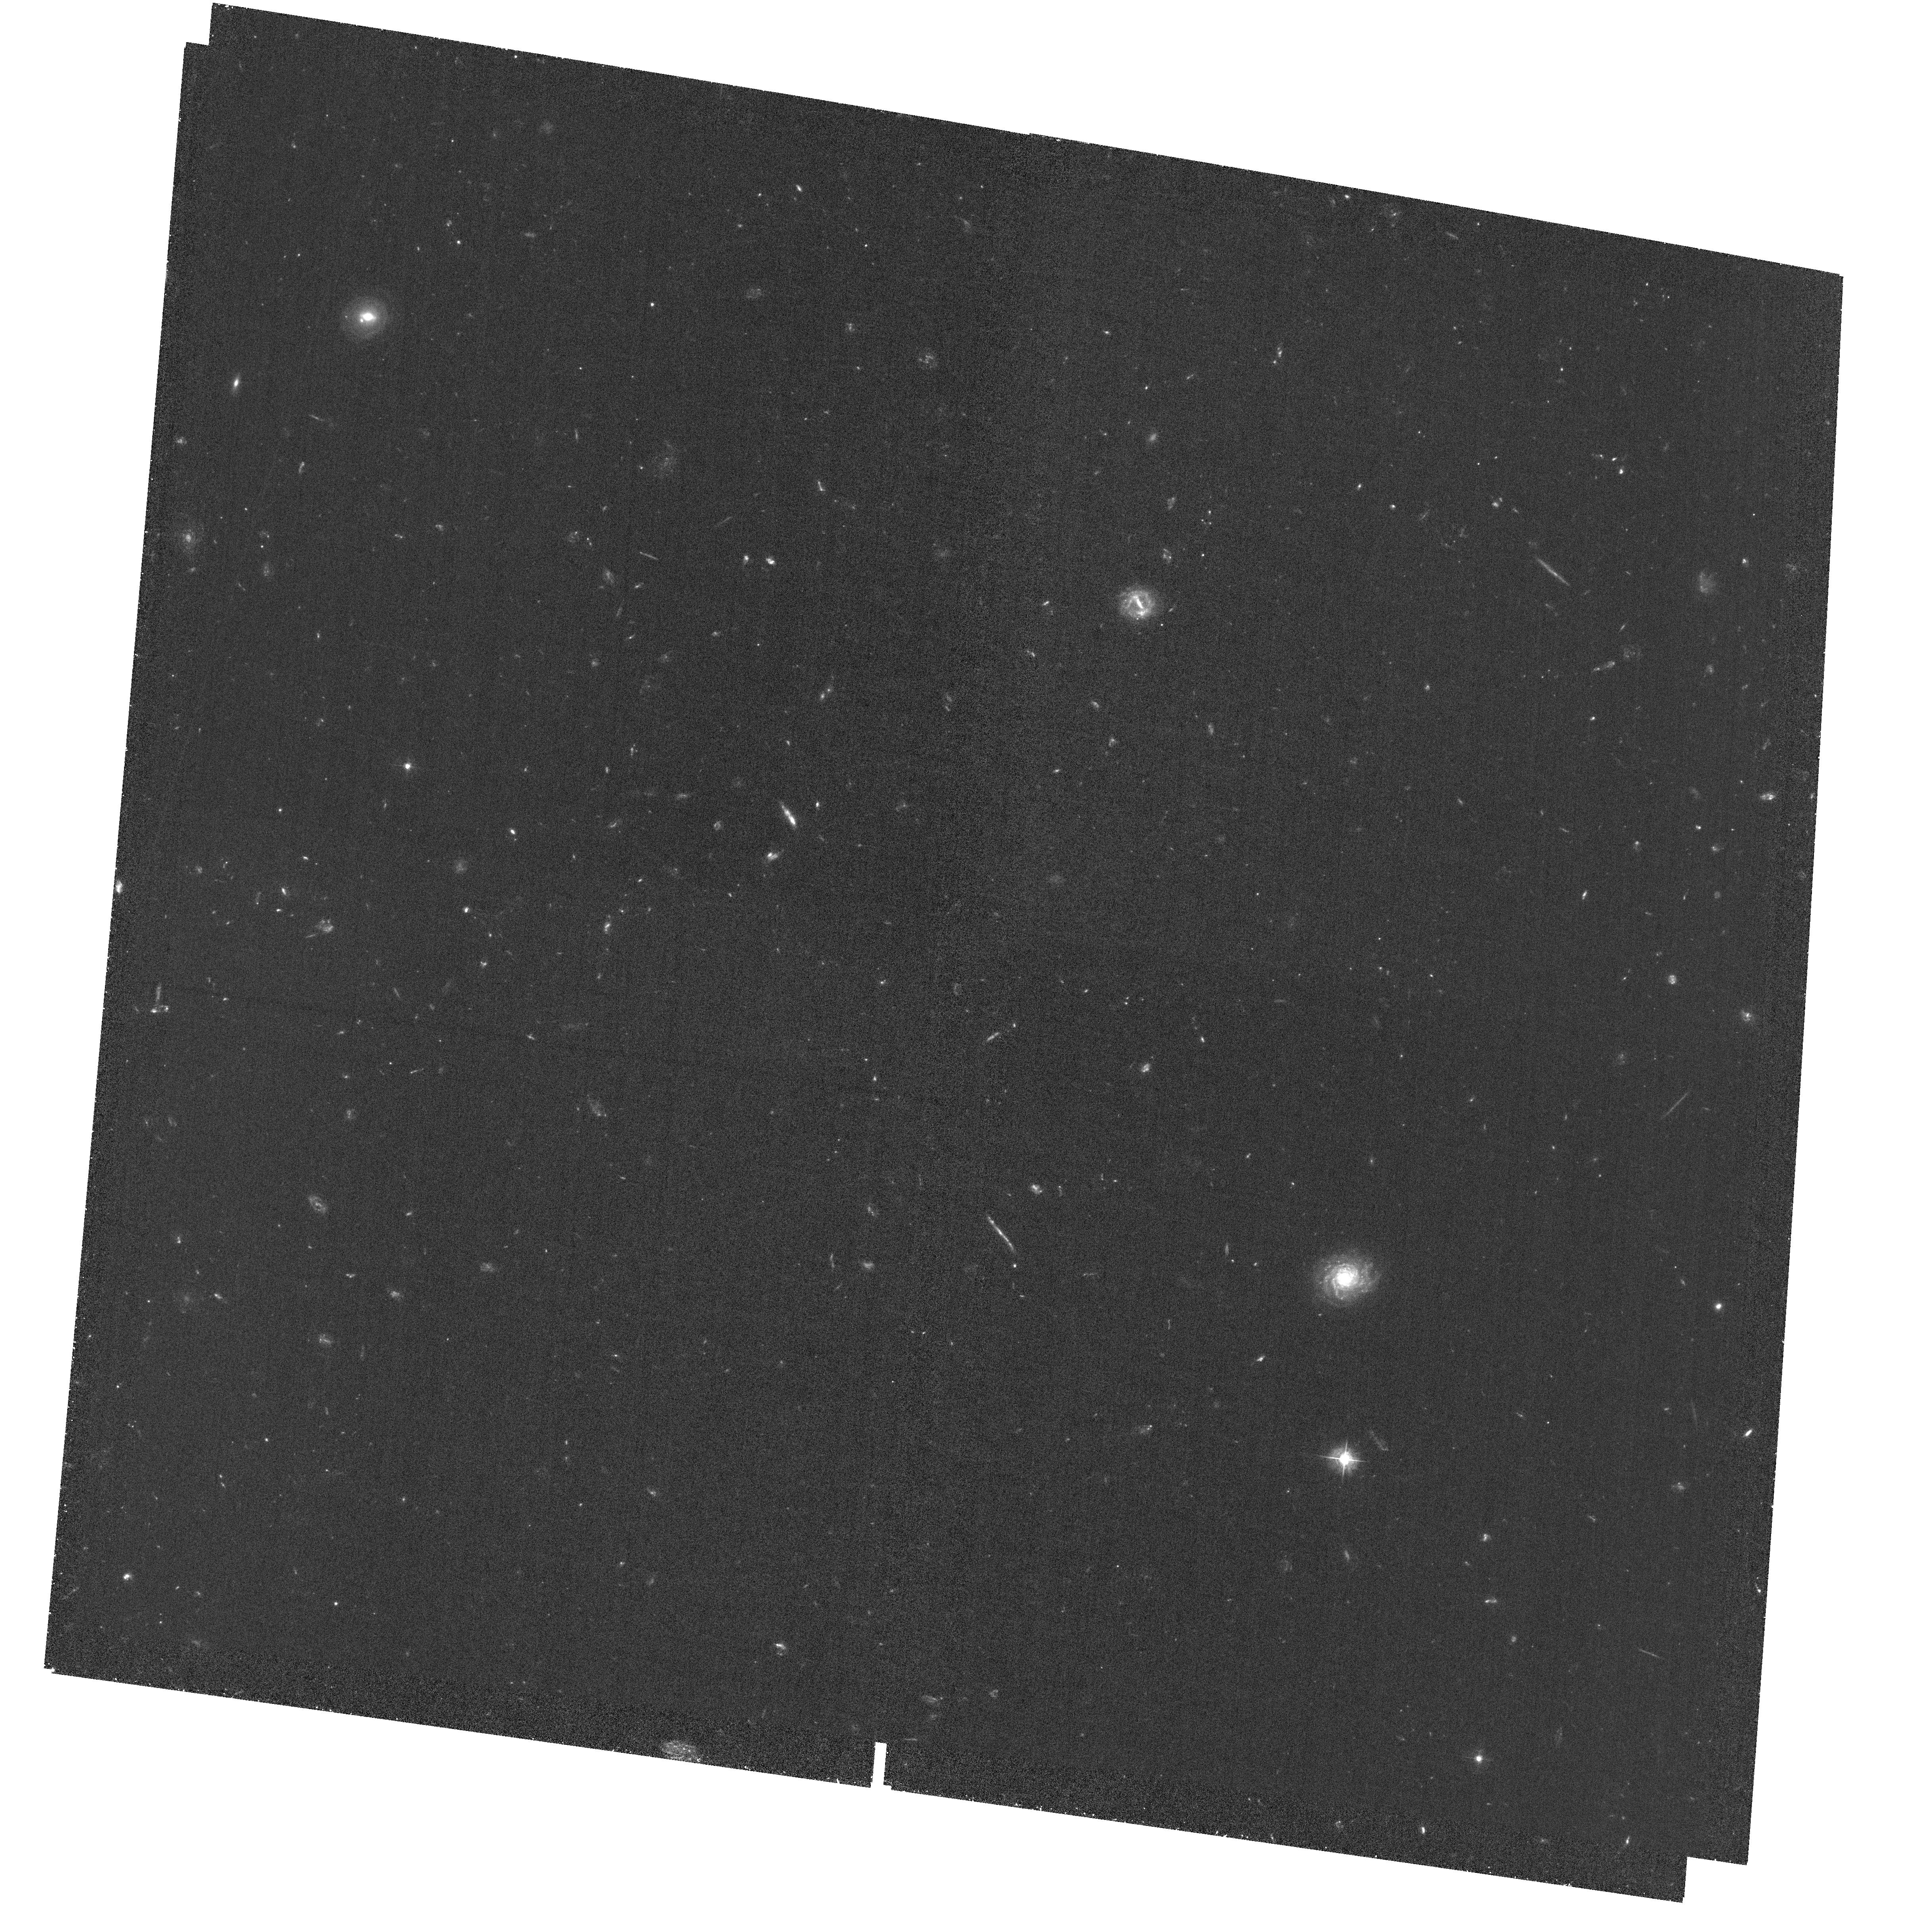
Target: field at RA 189.265°, Dec 62.177°. Instrument: ACS/WFC. Filter: F435W. Exposure: 2 h. Observation ID: hst_15977_05_acs_wfc_f435w_je0z05

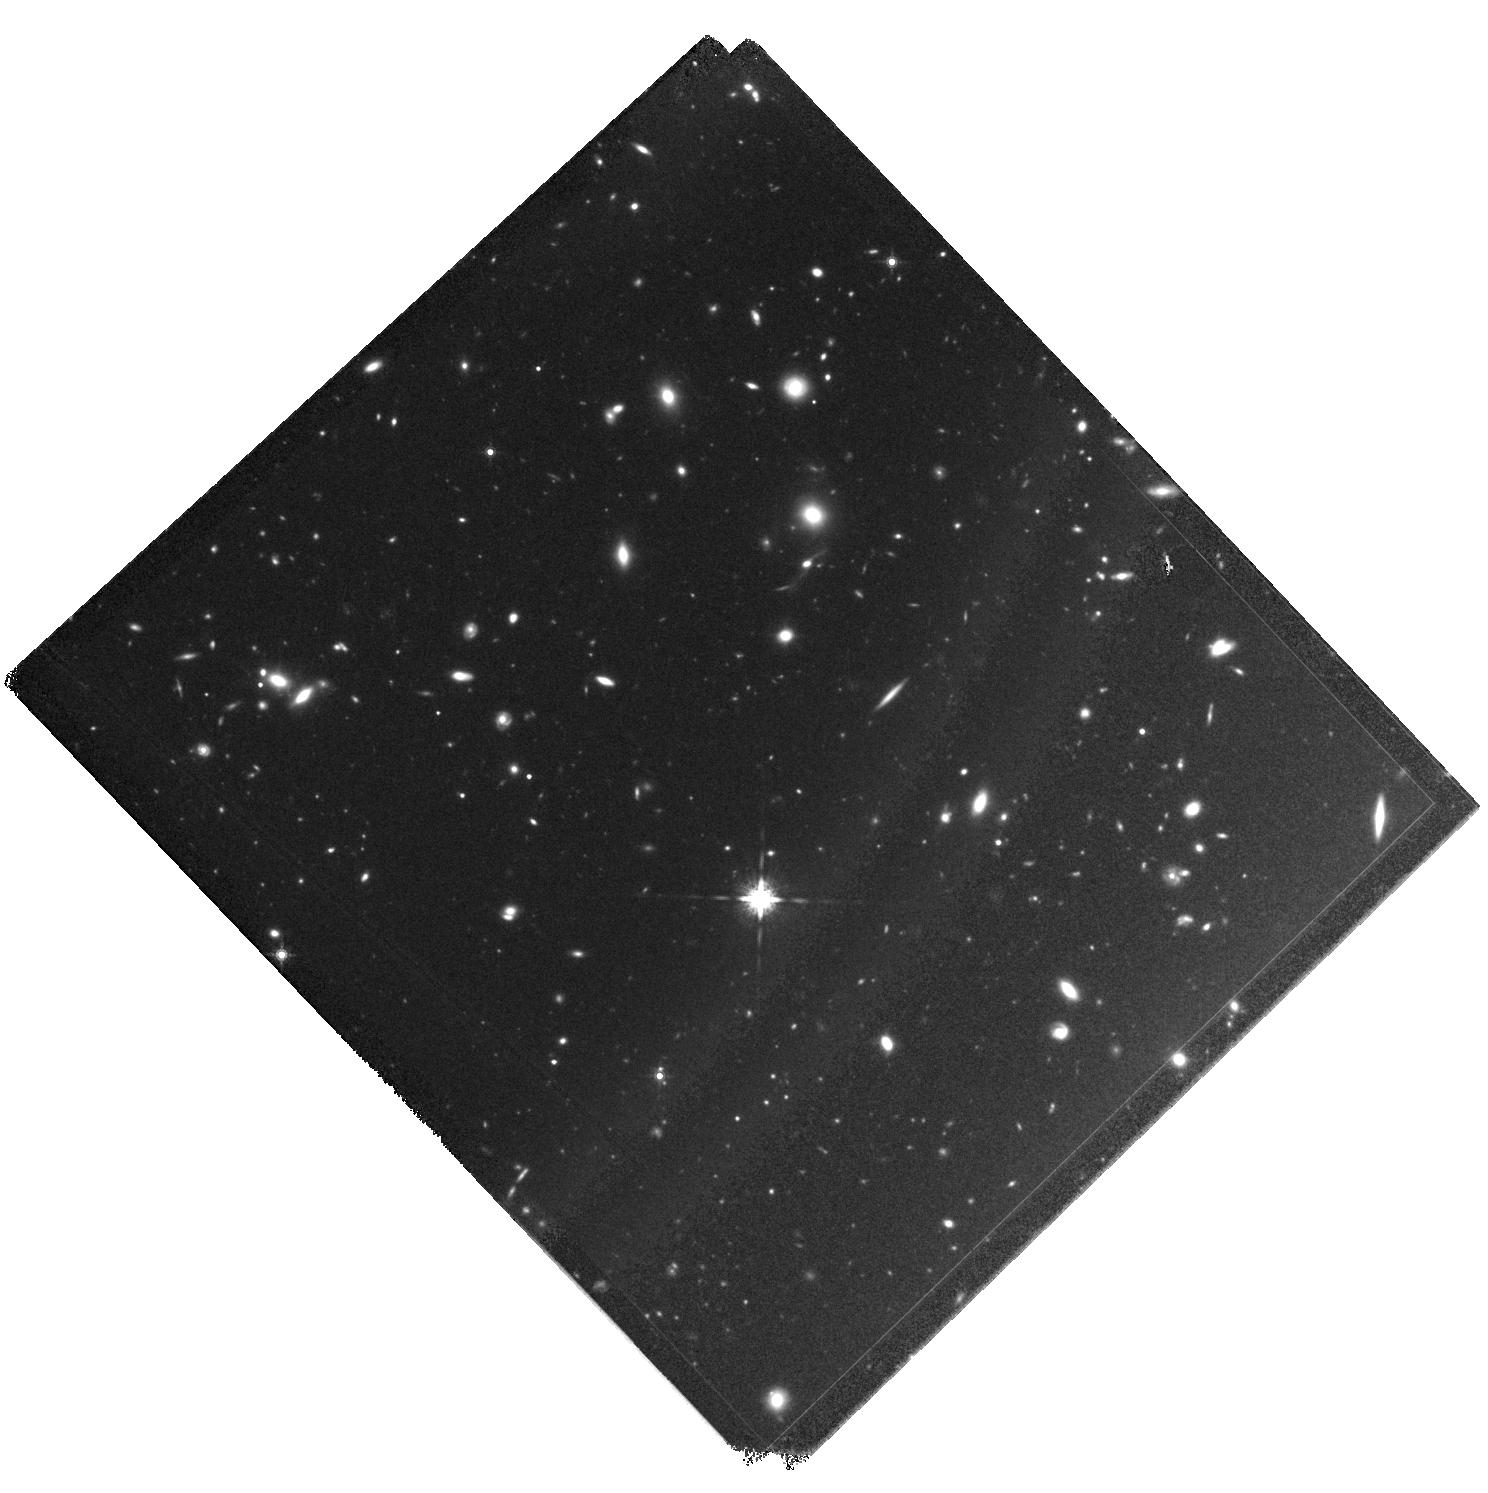
Target: GN-Z11. Instrument: WFC3/IR. Filter: F160W. Exposure: 1.6 h. Observation ID: hst_15977_04_wfc3_ir_f160w_ie0z04

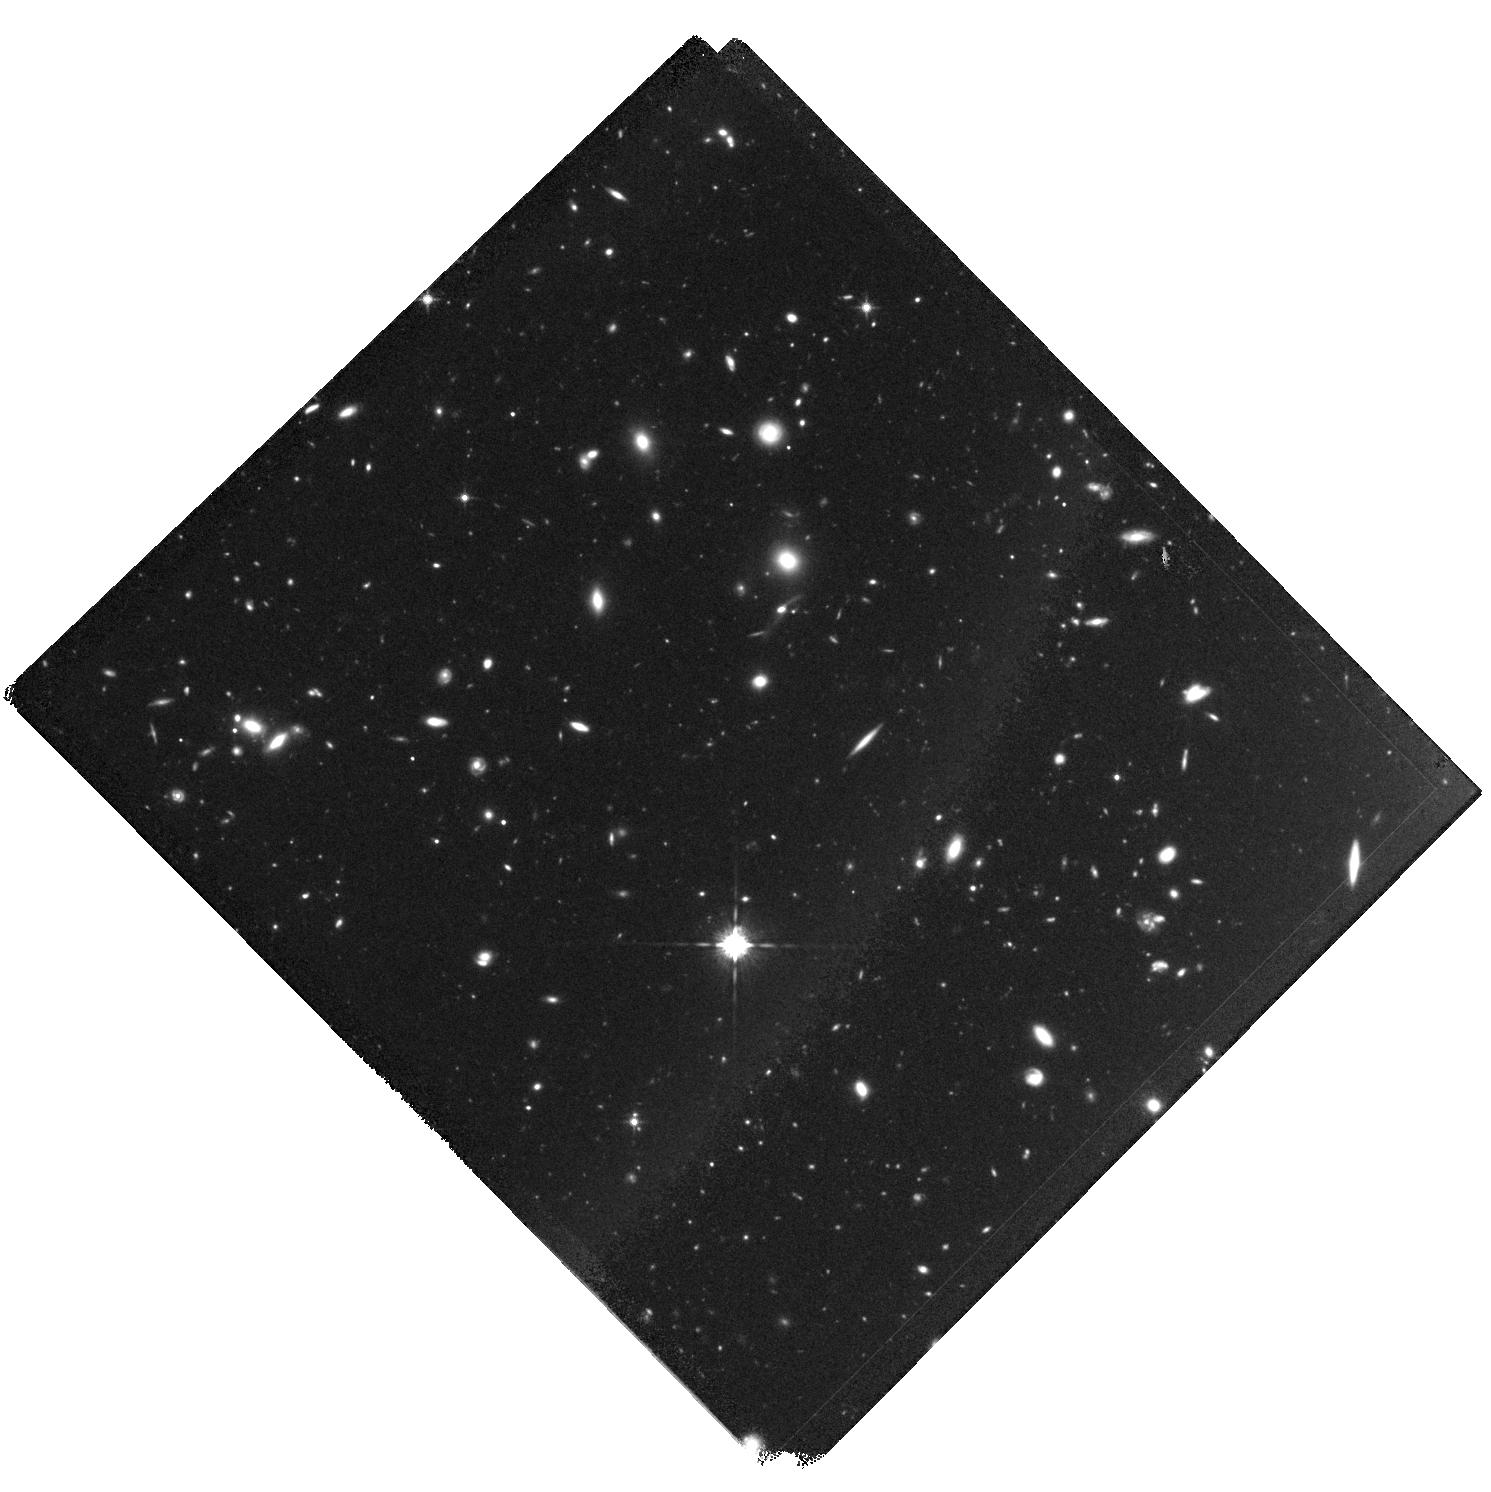
Target: GN-Z11. Instrument: WFC3/IR. Filter: F125W. Exposure: 1.6 h. Observation ID: hst_15977_01_wfc3_ir_f125w_ie0z01

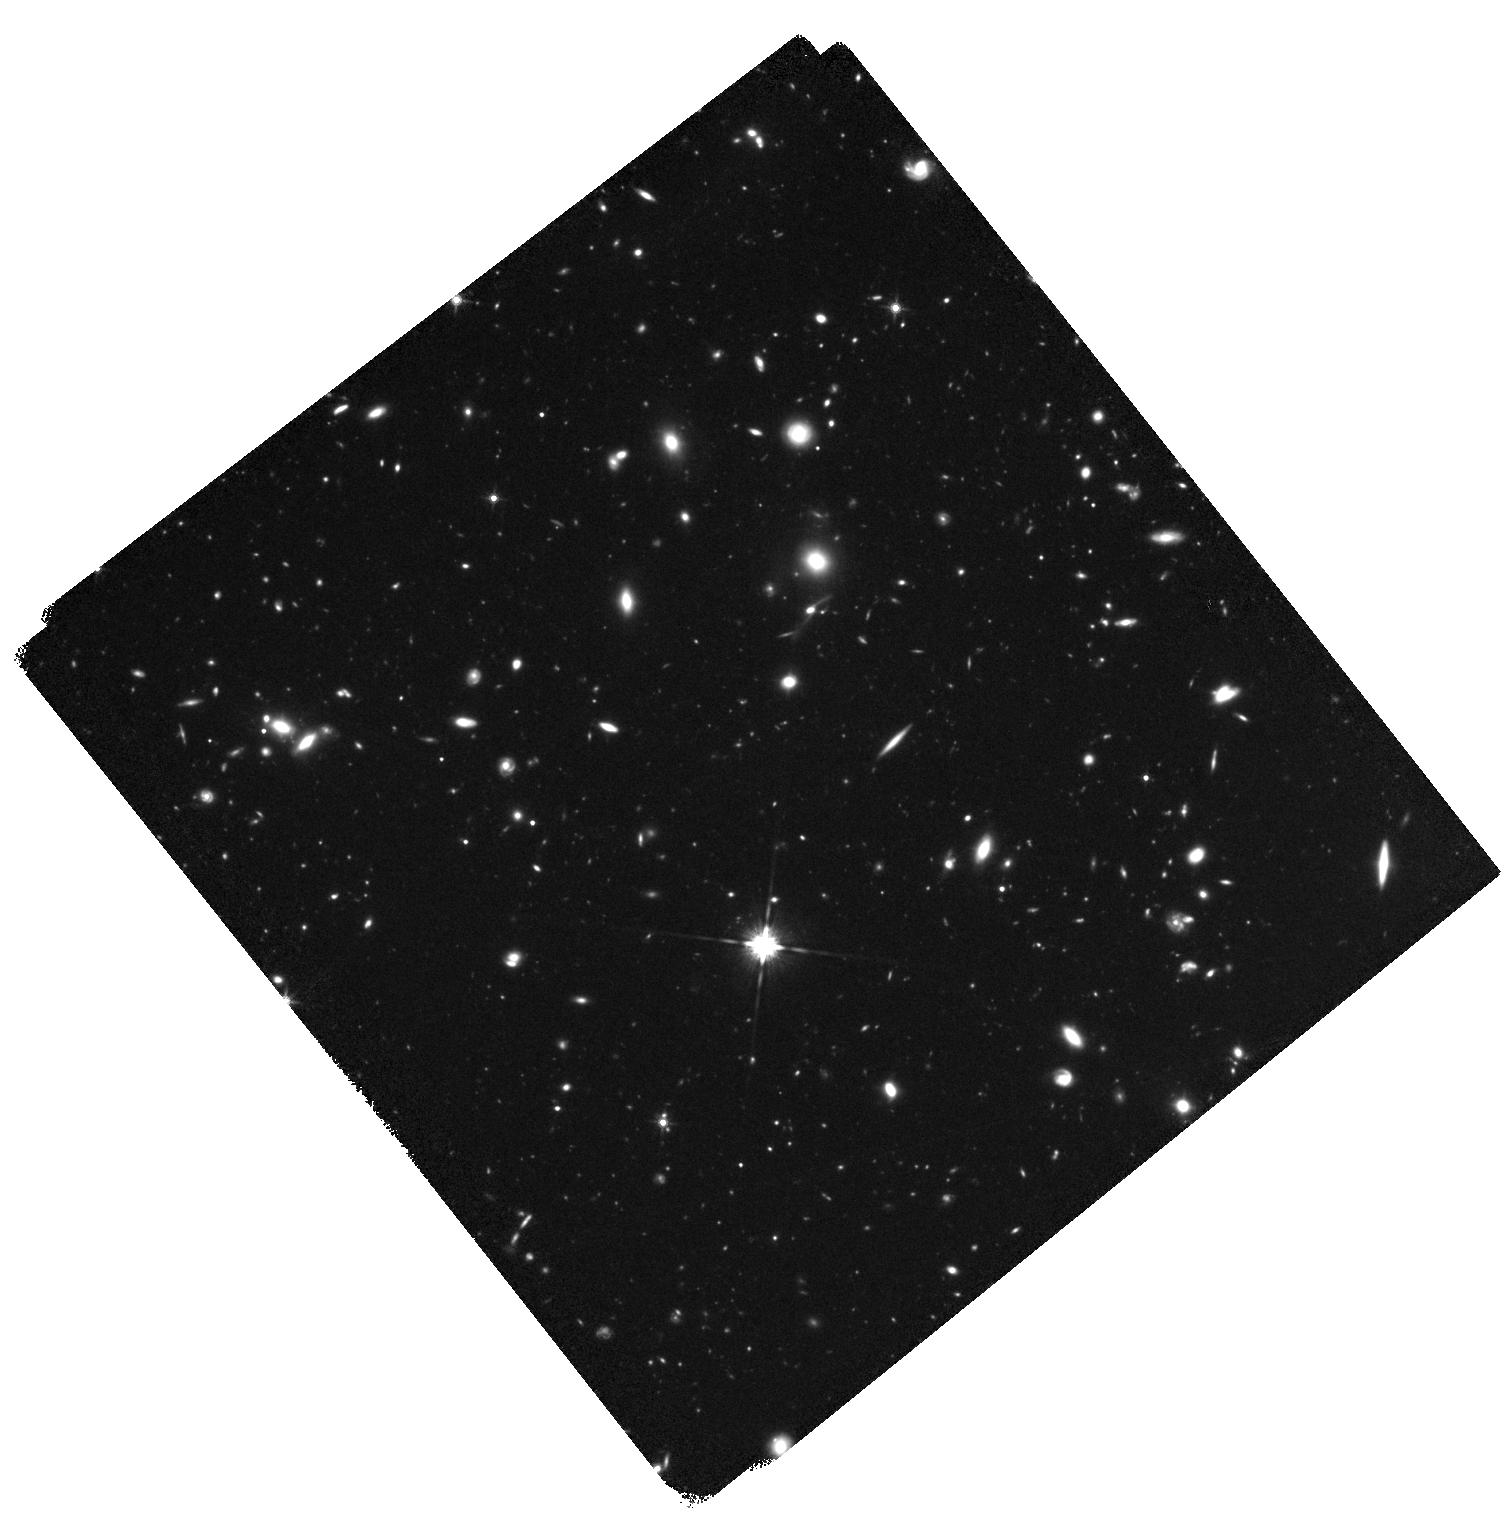
Target: GN-Z11. Instrument: WFC3/IR. Filter: F140W. Exposure: 2.3 h. Observation ID: hst_15977_05_wfc3_ir_f140w_ie0z05

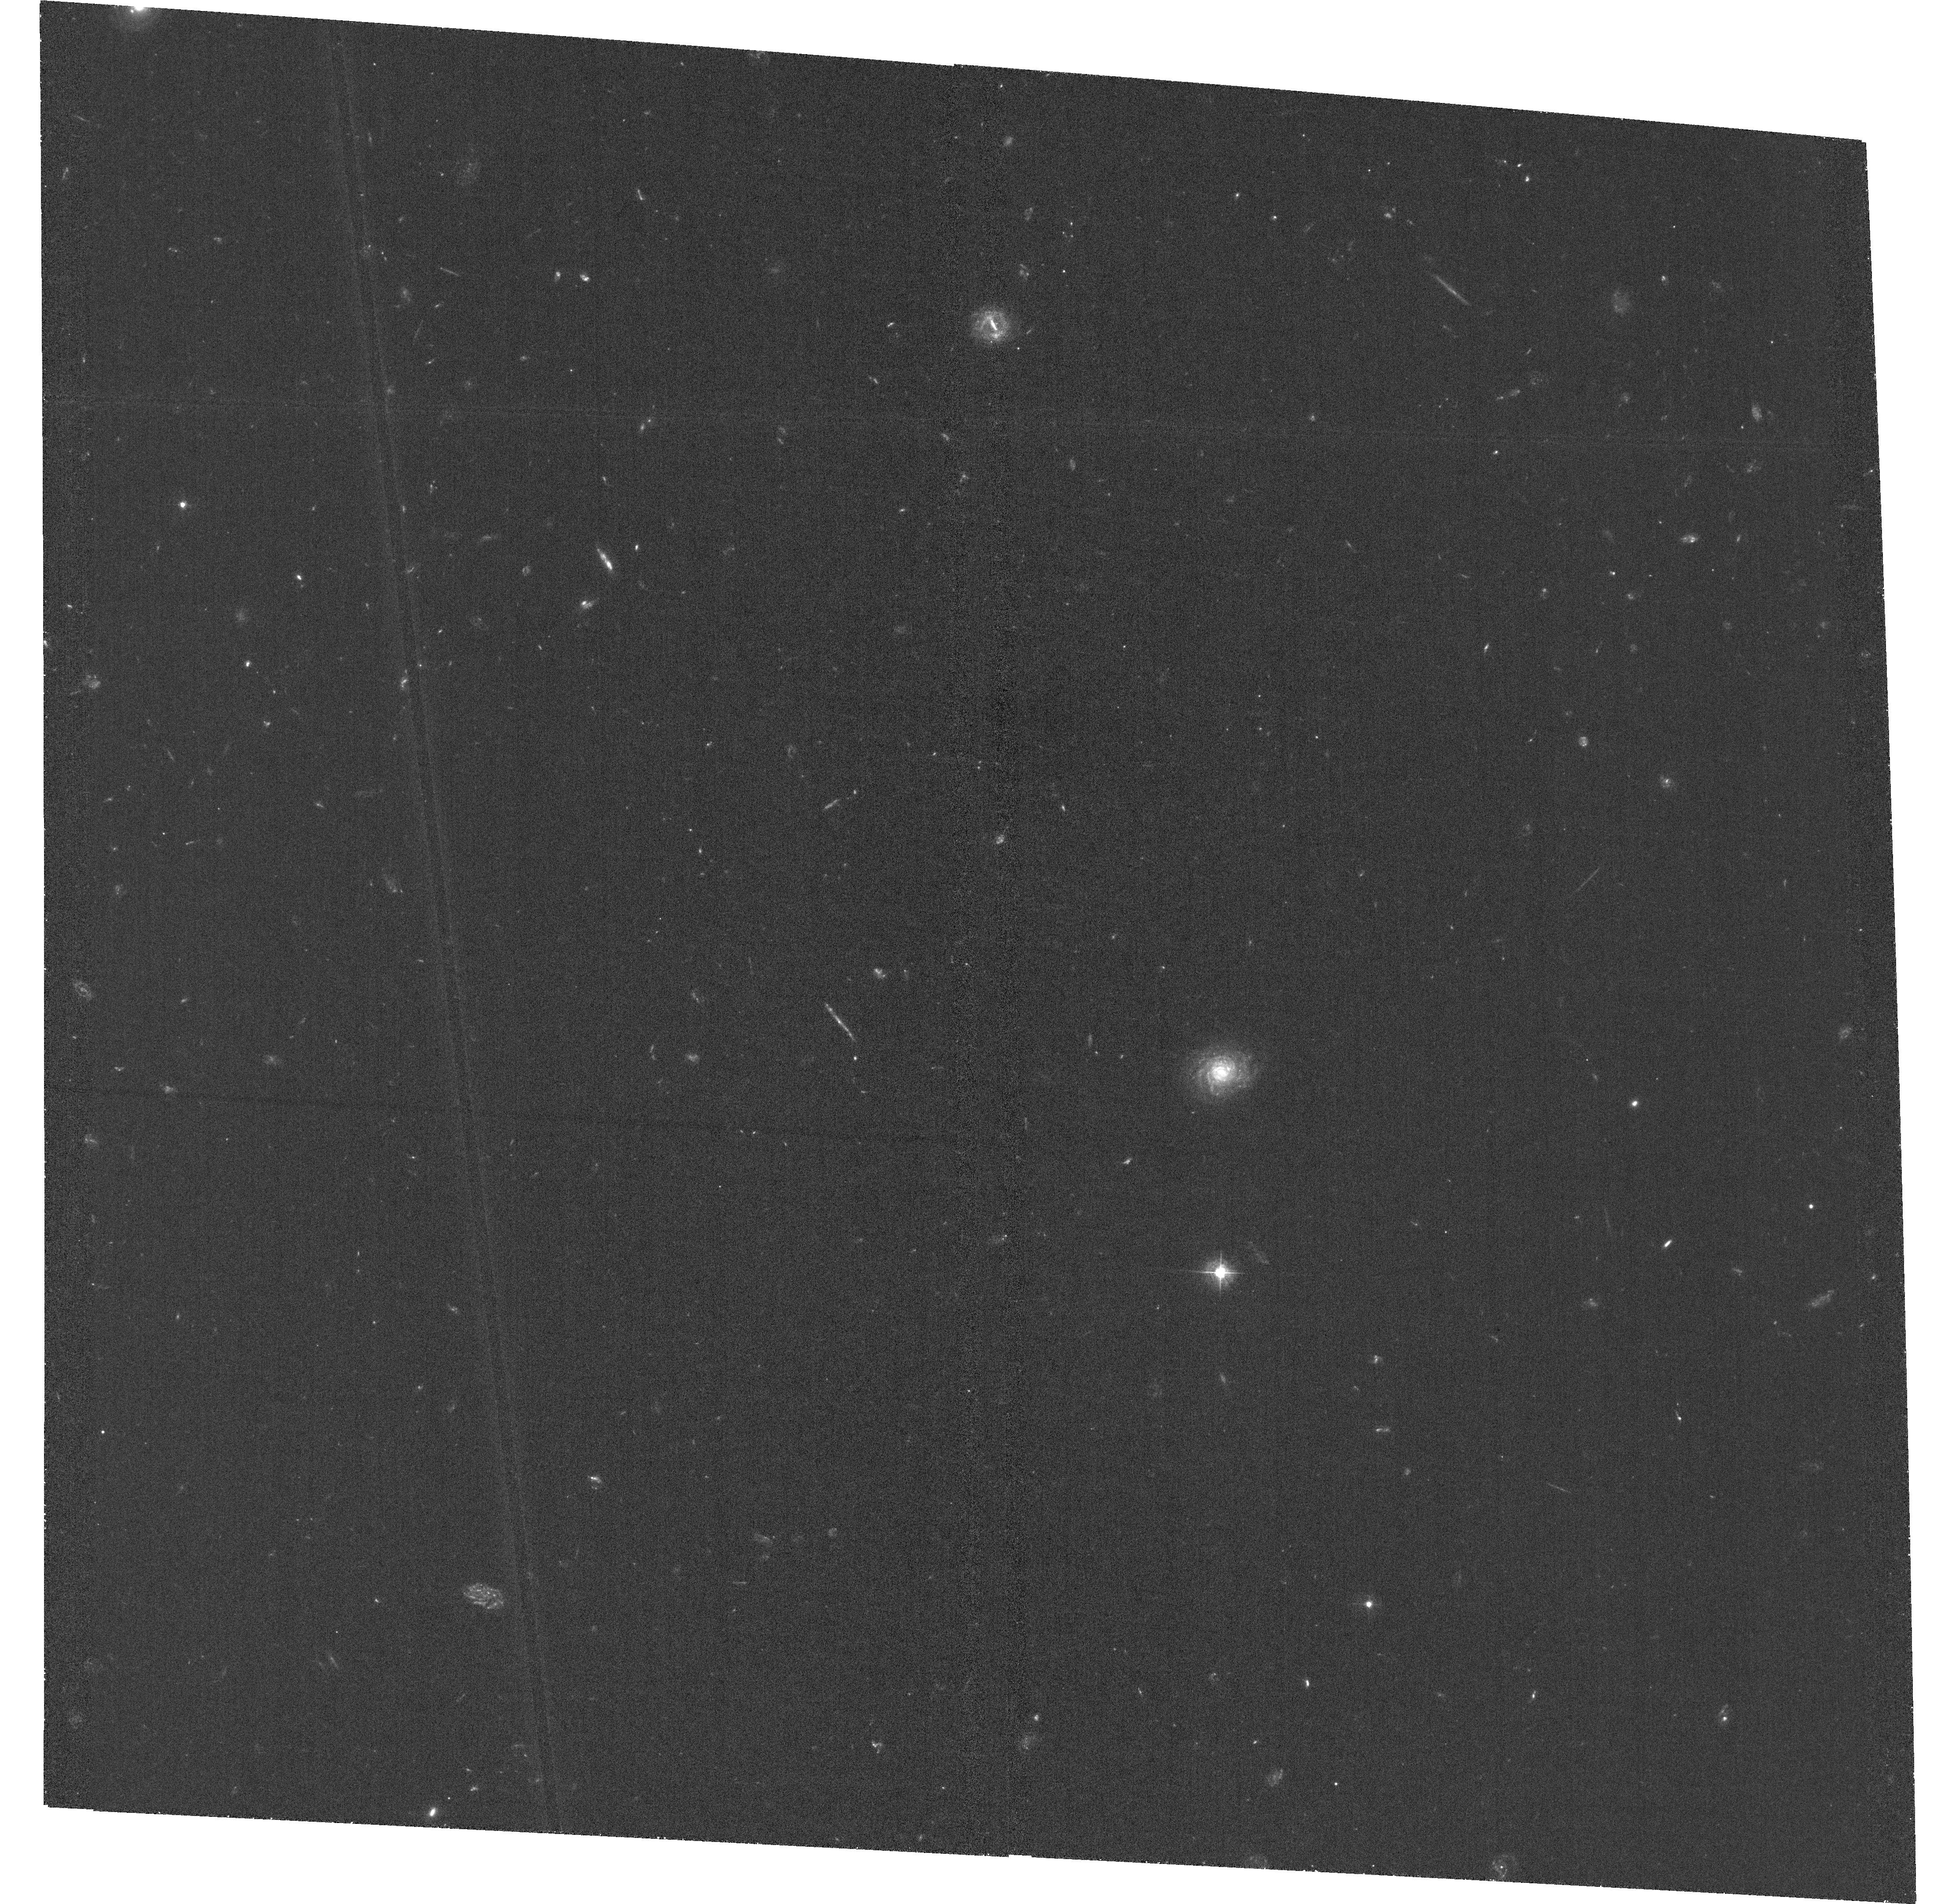
Target: field at RA 189.254°, Dec 62.169°. Instrument: ACS/WFC. Filter: F435W. Exposure: 1.3 h. Observation ID: hst_15977_04_acs_wfc_f435w_je0z04

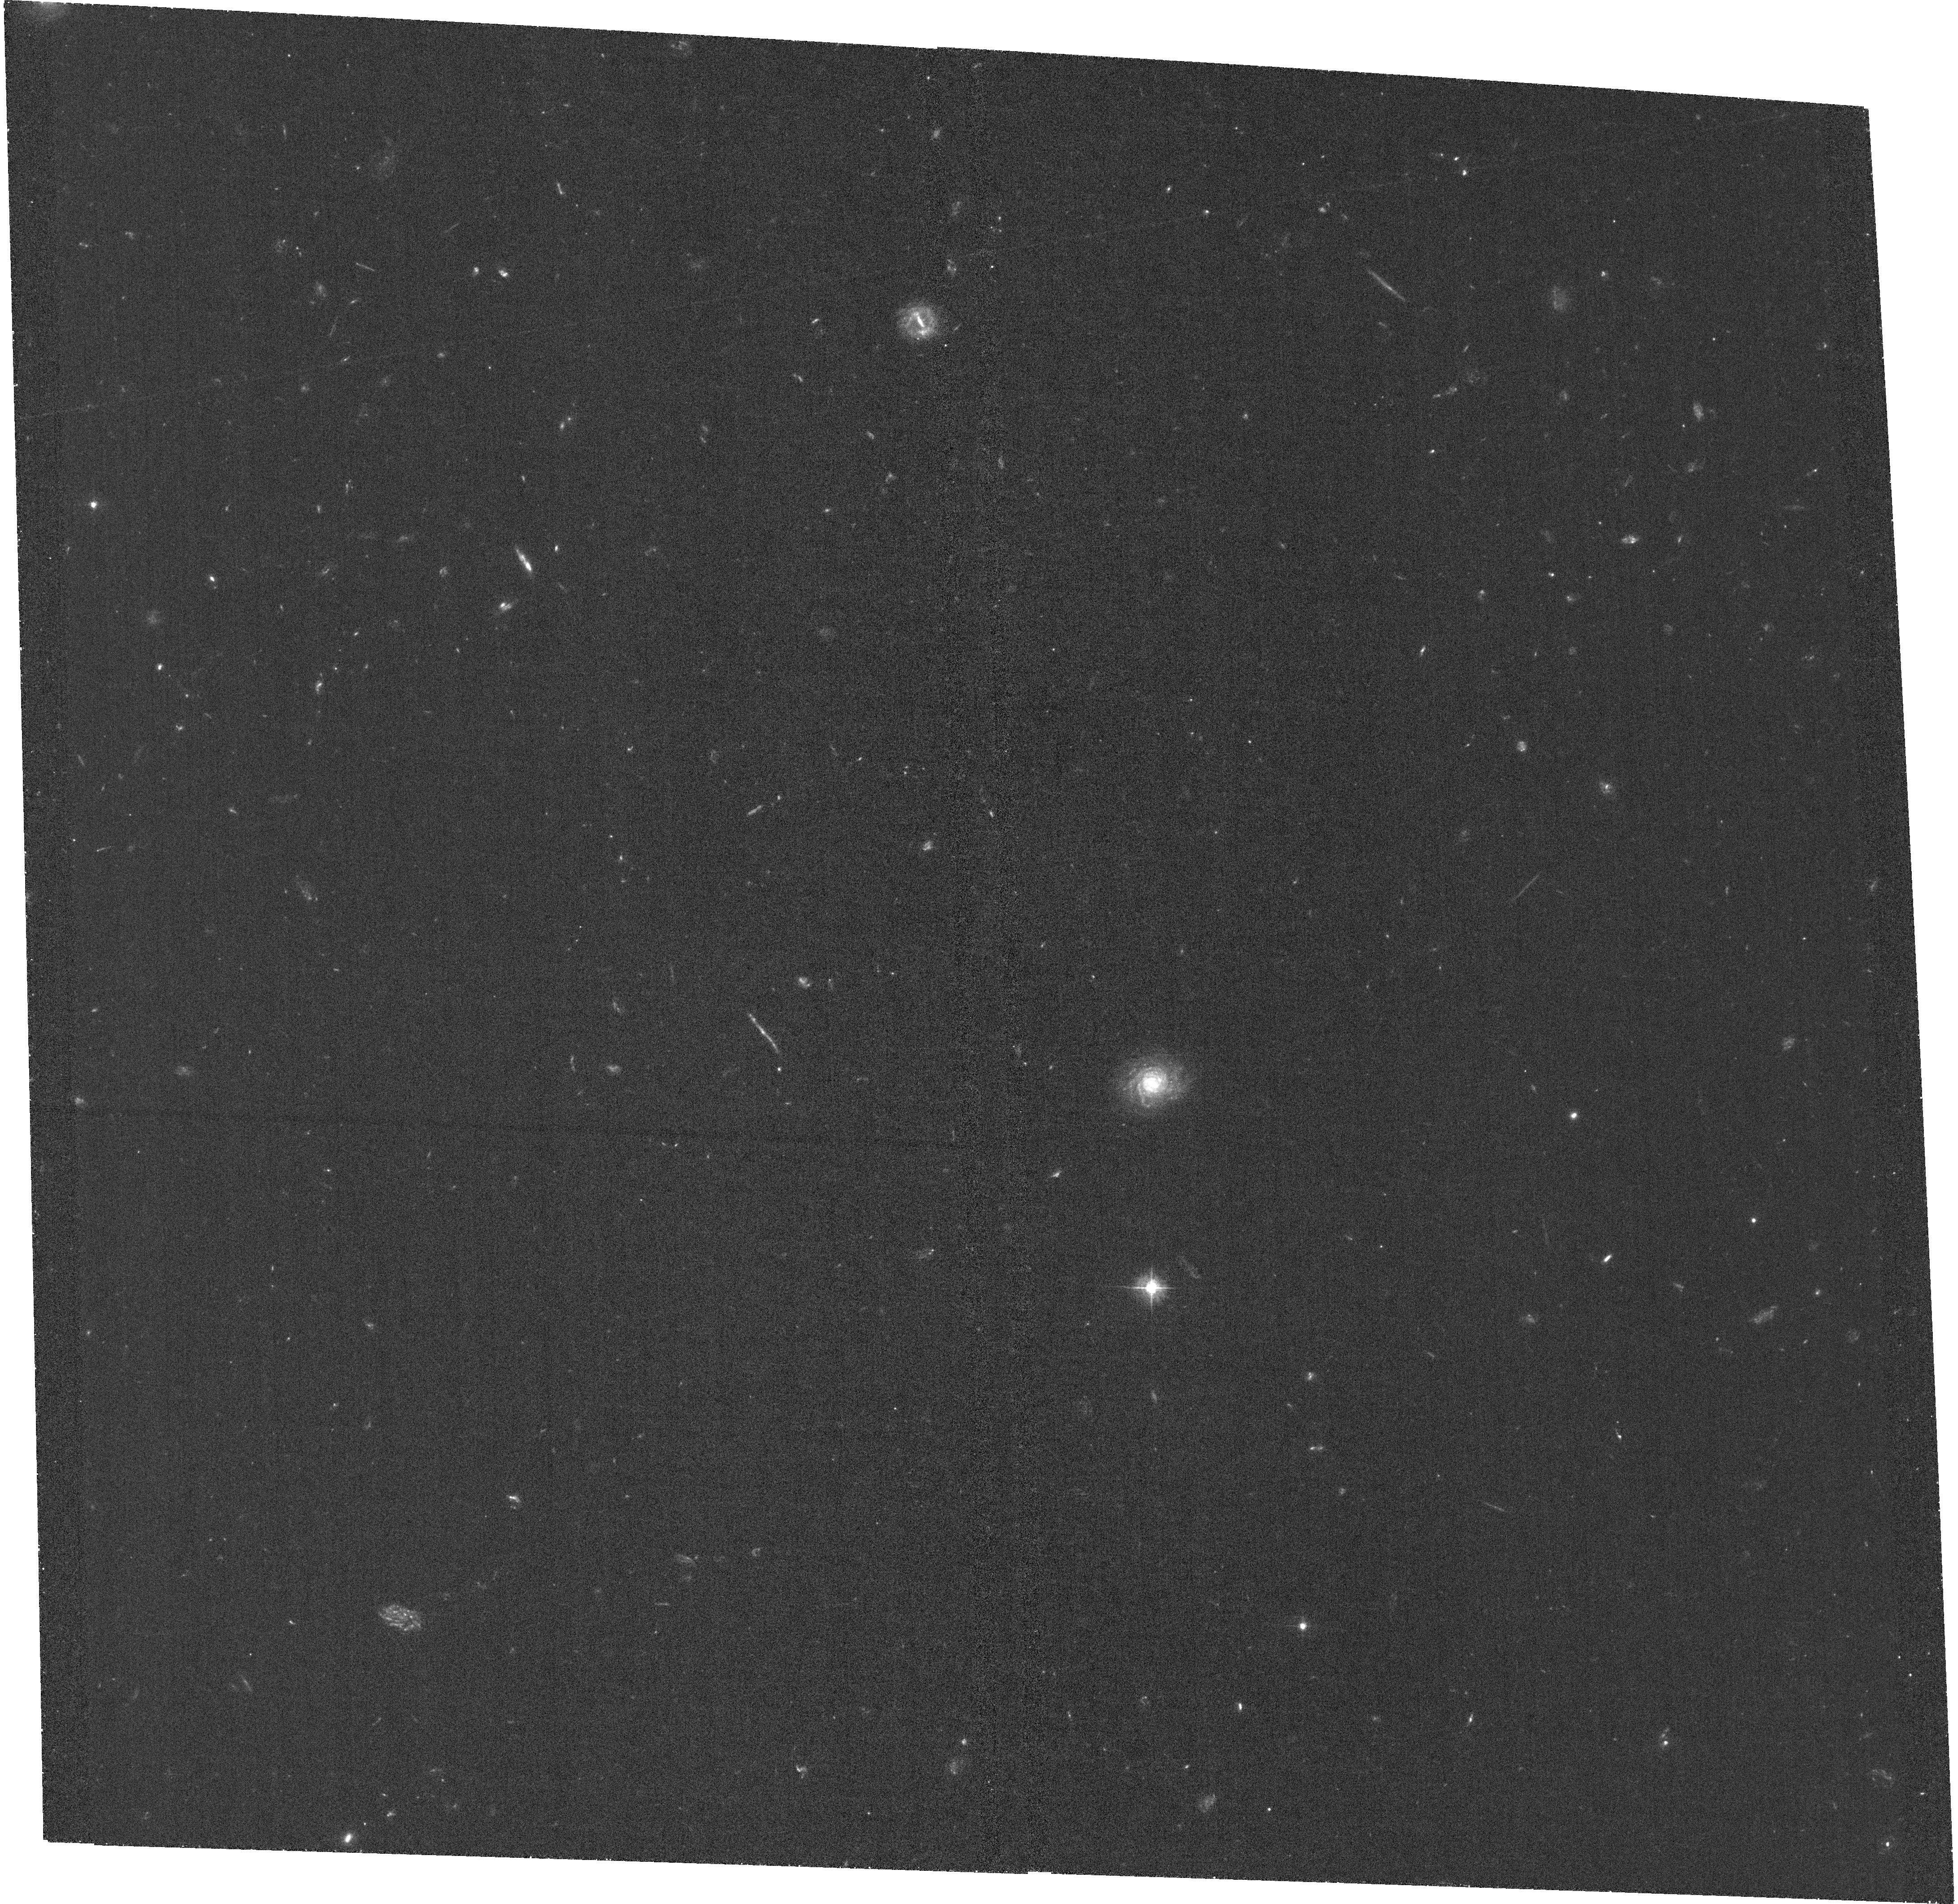
Target: field at RA 189.249°, Dec 62.170°. Instrument: ACS/WFC. Filter: F435W. Exposure: 1.3 h. Observation ID: hst_15977_01_acs_wfc_f435w_je0z01

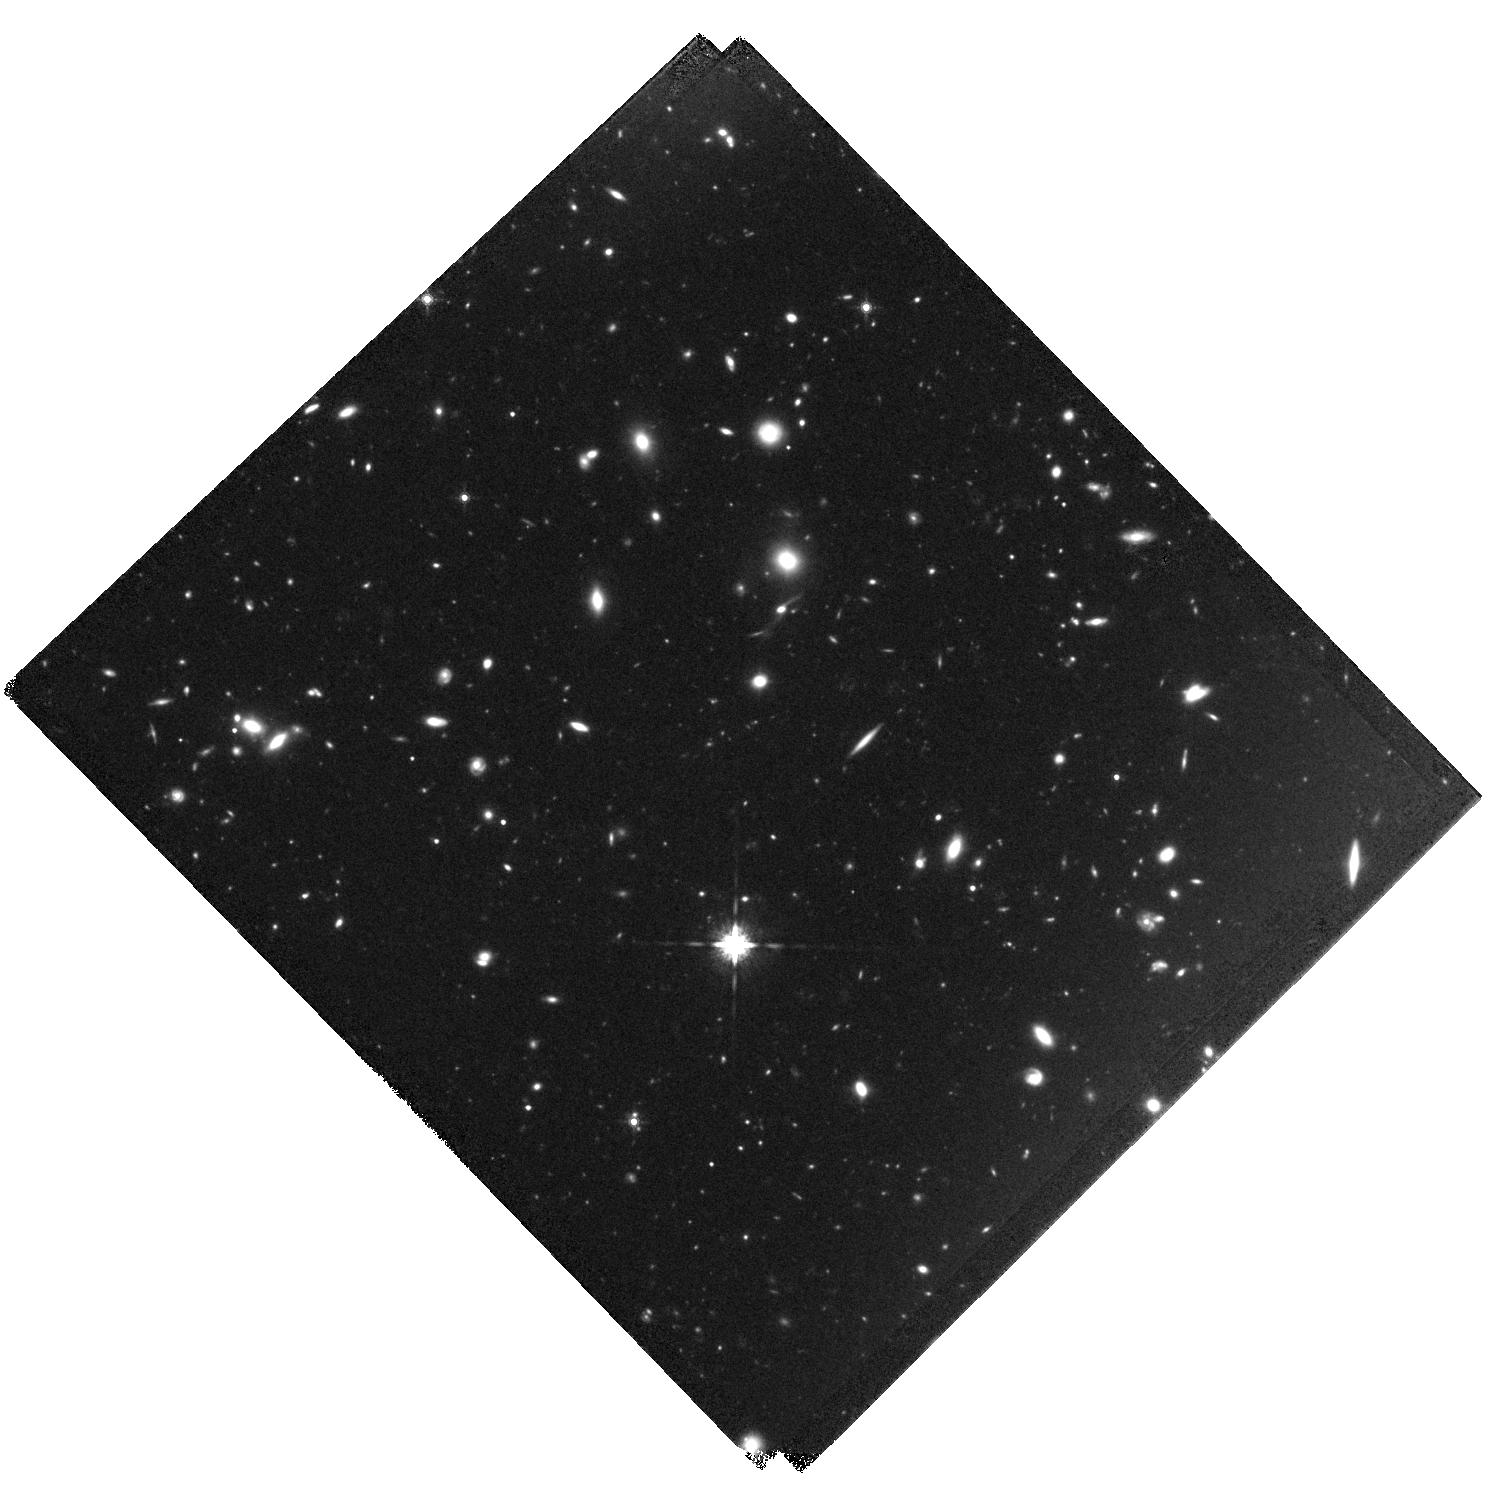
Target: GN-Z11. Instrument: WFC3/IR. Filter: F160W. Exposure: 1.6 h. Observation ID: hst_15977_03_wfc3_ir_f160w_ie0z03

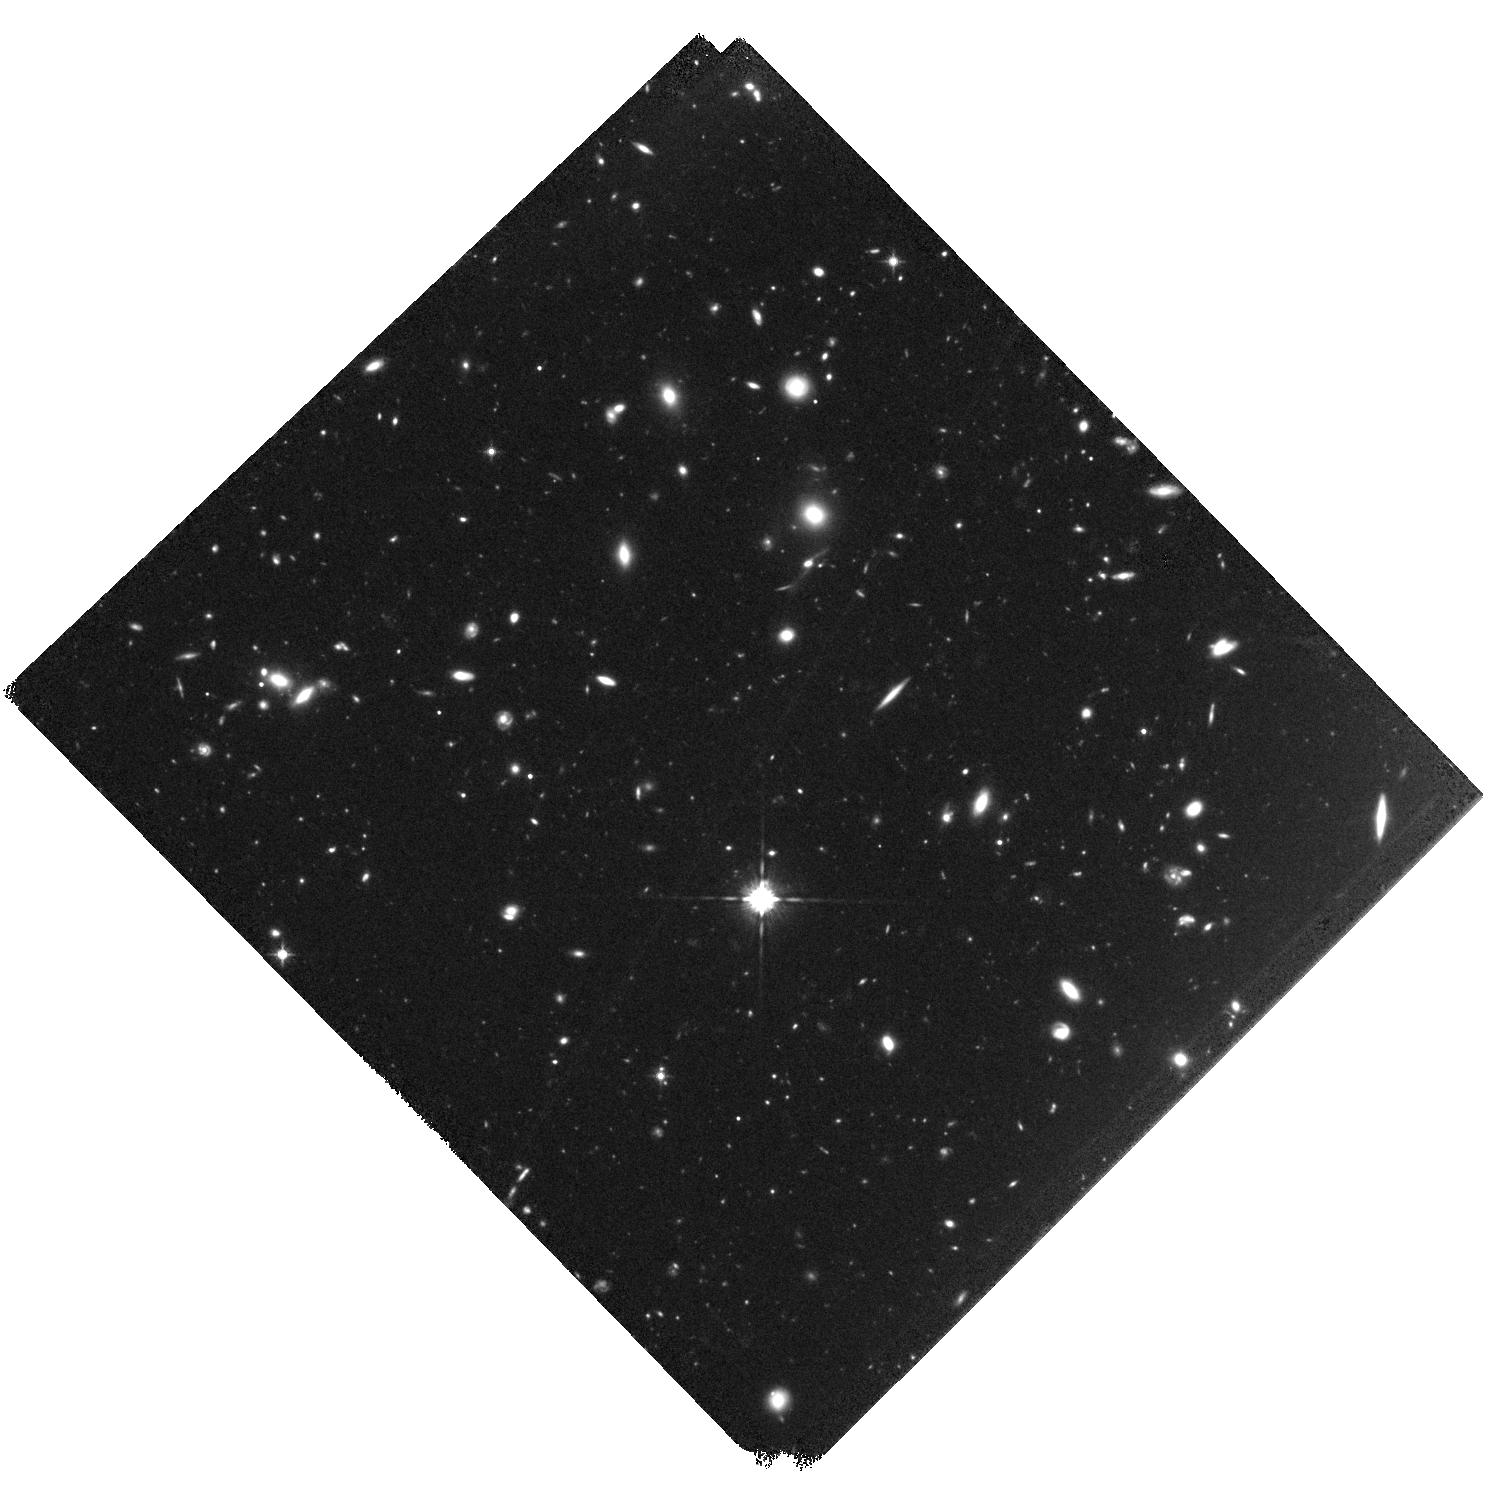
Target: GN-Z11. Instrument: WFC3/IR. Filter: F125W. Exposure: 1.6 h. Observation ID: hst_15977_02_wfc3_ir_f125w_ie0z02

Characterizing the Environment Around The Most Distant Known Galaxy (PI: Oesch, Pascal)

The discovery of the very luminous galaxy GN-z11 at only 400 Myr after the Big Bang in the GOODS-North field with an HST grism spectroscopic redshift of z=11.1+/-0.1 presents a real puzzle for early Universe science. Its detection raises significant questions about our understanding of early galaxy formation, as theoretical models did not predict any such galaxy in the small HST survey area. However, models do predict that the most luminous early galaxies form in the most massive halos, such that they should be significantly clustered, and surrounded by fainter neighbors. Two promising neighbor candidates have already been identified: one lower S/N source seen in HST imaging and one candidate from a NOEMA [CII] emission line search. Clearly, the GOODS-N field around GN-z11 represents the best chance to identify a larger number of z~11 sources that can immediately be followed up with JWST spectroscopy from day one. But already now, GN-z11 provides a unique window deep into cosmic dawn, before reionization occurs -- an epoch we thought was inaccessible before JWST. Here, we thus propose one pointing of deeper WFC3/IR imaging in three filters to fully characterize the z~11 environment around GN-z11 and to confirm its neighbor candidate galaxies. At the same time, these data will further constrain the morphology of GN-z11, and enhance the HST legacy in the prime extragalactic field GOODS-North for the JWST era.